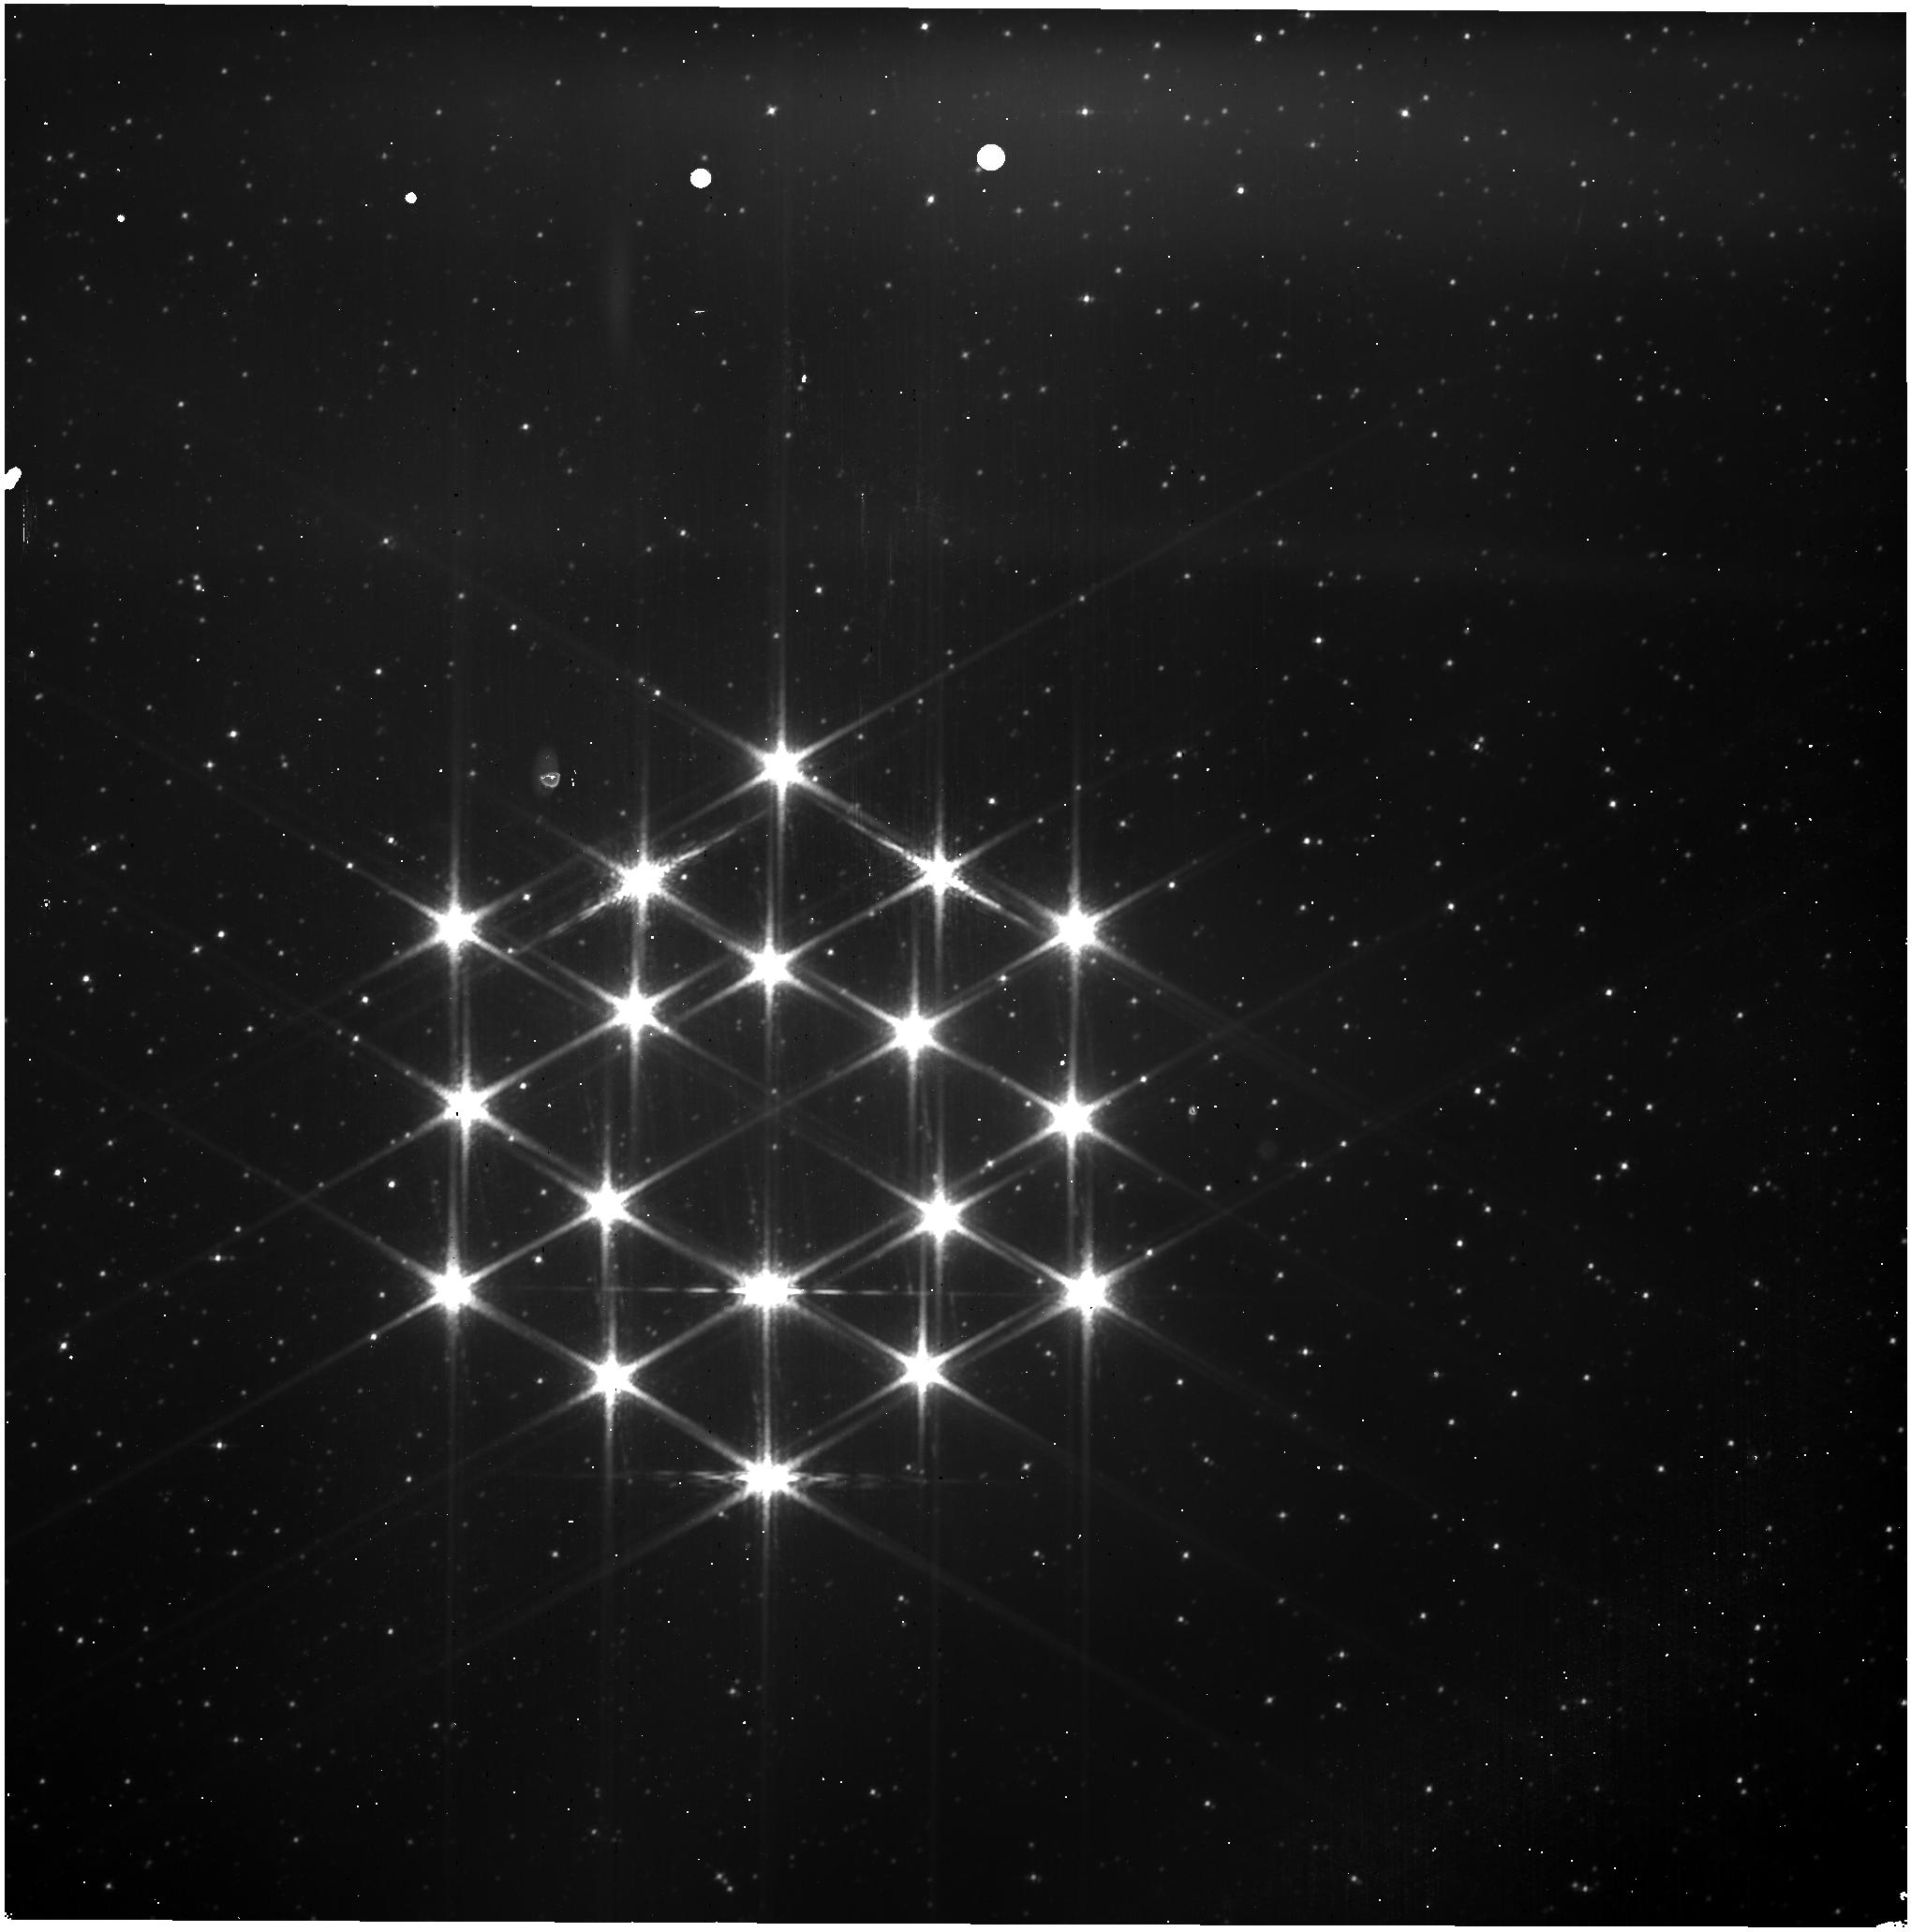
Target: 2MASS-J10372186-6939563. Instrument: NIRISS. Filter: CLEAR+F158M. Exposure: 3 min. Observation ID: jw01079-o004_t002_niriss_clear-f158m

NIRISS PW Calibration (PI: Martel, Andre)

This activity will determine if the PW moves to its expected position by triggering the Variable Reluctance (VR) sensor when landing at position 1 (F090W) of the wheel. Feb 15, 2022: Two changes were made: 1. Tweaked the RA and DEC of the target to place some stars in the field (same as NIS-005/1080). This change was approved by Friedman on 2/14/22. 2. Added the dummy Observation 2 to flush out the SSR as presented at the JDB on 2/15/22. AM.